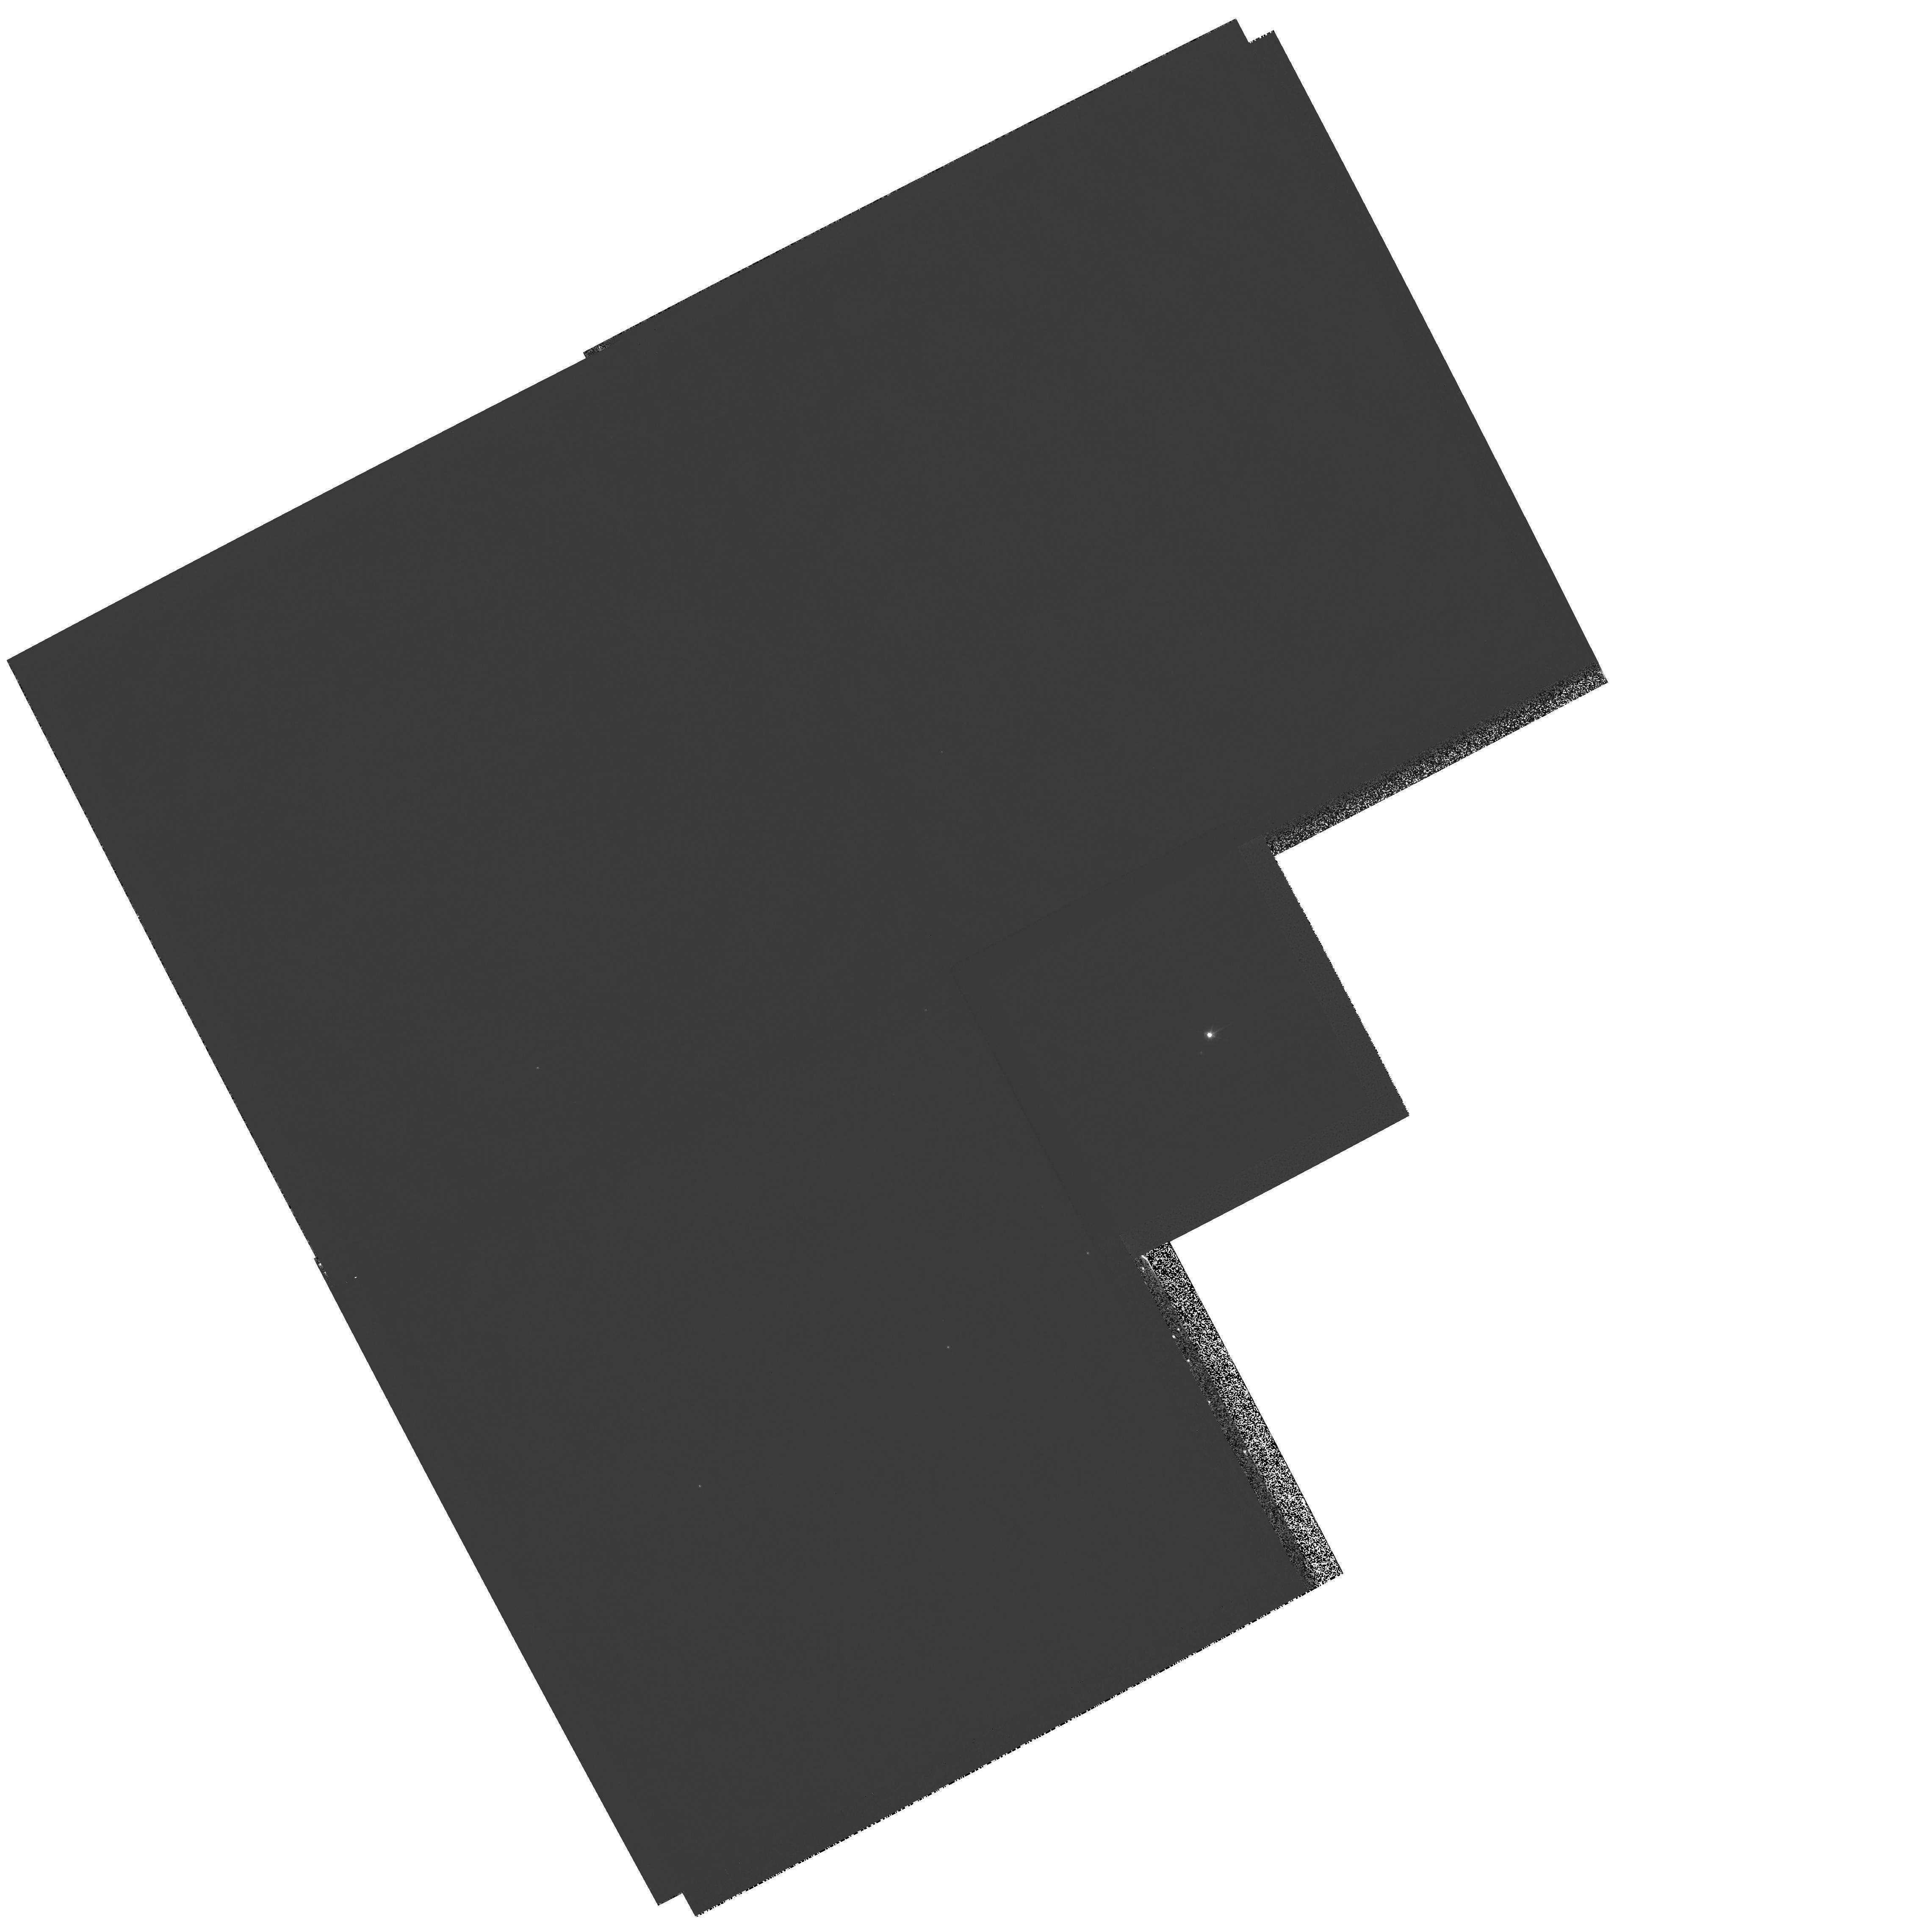
Target: V-RS-OPH. Instrument: WFPC2/PC. Filter: F502N. Exposure: 45 min. Observation ID: hst_11075_01_wfpc2_pc_f502n_u9y601

The 2006 outburst of RS Oph - Second epoch HST observations of evolving structures (PI: Bode, Michael F.)

We propose to use second epoch HST DD time to perform high resolution optical imaging of the 2006 outburst of the Recurrent Nova RS Ophiuchi, which underwent its last recorded outburst in 1985. In this system, high velocity ejecta from a WD near the Chandrasekhar mass impact the companion red giant wind, setting up shock systems analogous to those in SNR. Our first epoch observations in July 2006 (day 155) revealed for the first time what appear to be the sub-arcsecond optical counterparts of the "jets" we have observed in the radio. A striking similarity to the double rings of SN 1987A is however evident. In addition, previously unseen structures ~1 arcsec to the East and South are apparent. In addition to determining the true source geometry and disentagling the contributions different regions of the source make to unresolved spectra, the specific aims of our second epoch observations are to determine (i) the expansion rate of the inner extended features, allowing comparison with simple shock models and helping to constrain the distance to RS Oph; (ii) whether the eastern "arc" and southern "blob" show any motion, helping to determine whether they are the result of previous outbursts, and (iii) the rate of change of emission in the observed lines, for direct comparison with shock models, and also to compare with the overall changes in line fluxes seen in infrared, optical and uv spectroscopy. Our work on RS Oph has far wider-ranging importance which includes furthering our understanding of the outbursts of novae, the structure of red giant winds, jet ejection and collimation in astrophysical sources, the progenitors of Type Ia supernovae and the evolution of supernova remnants. Continued HST observations complement our multi-frequency observing campaign, in particular our unrivalled coverage of this event with VLBI.